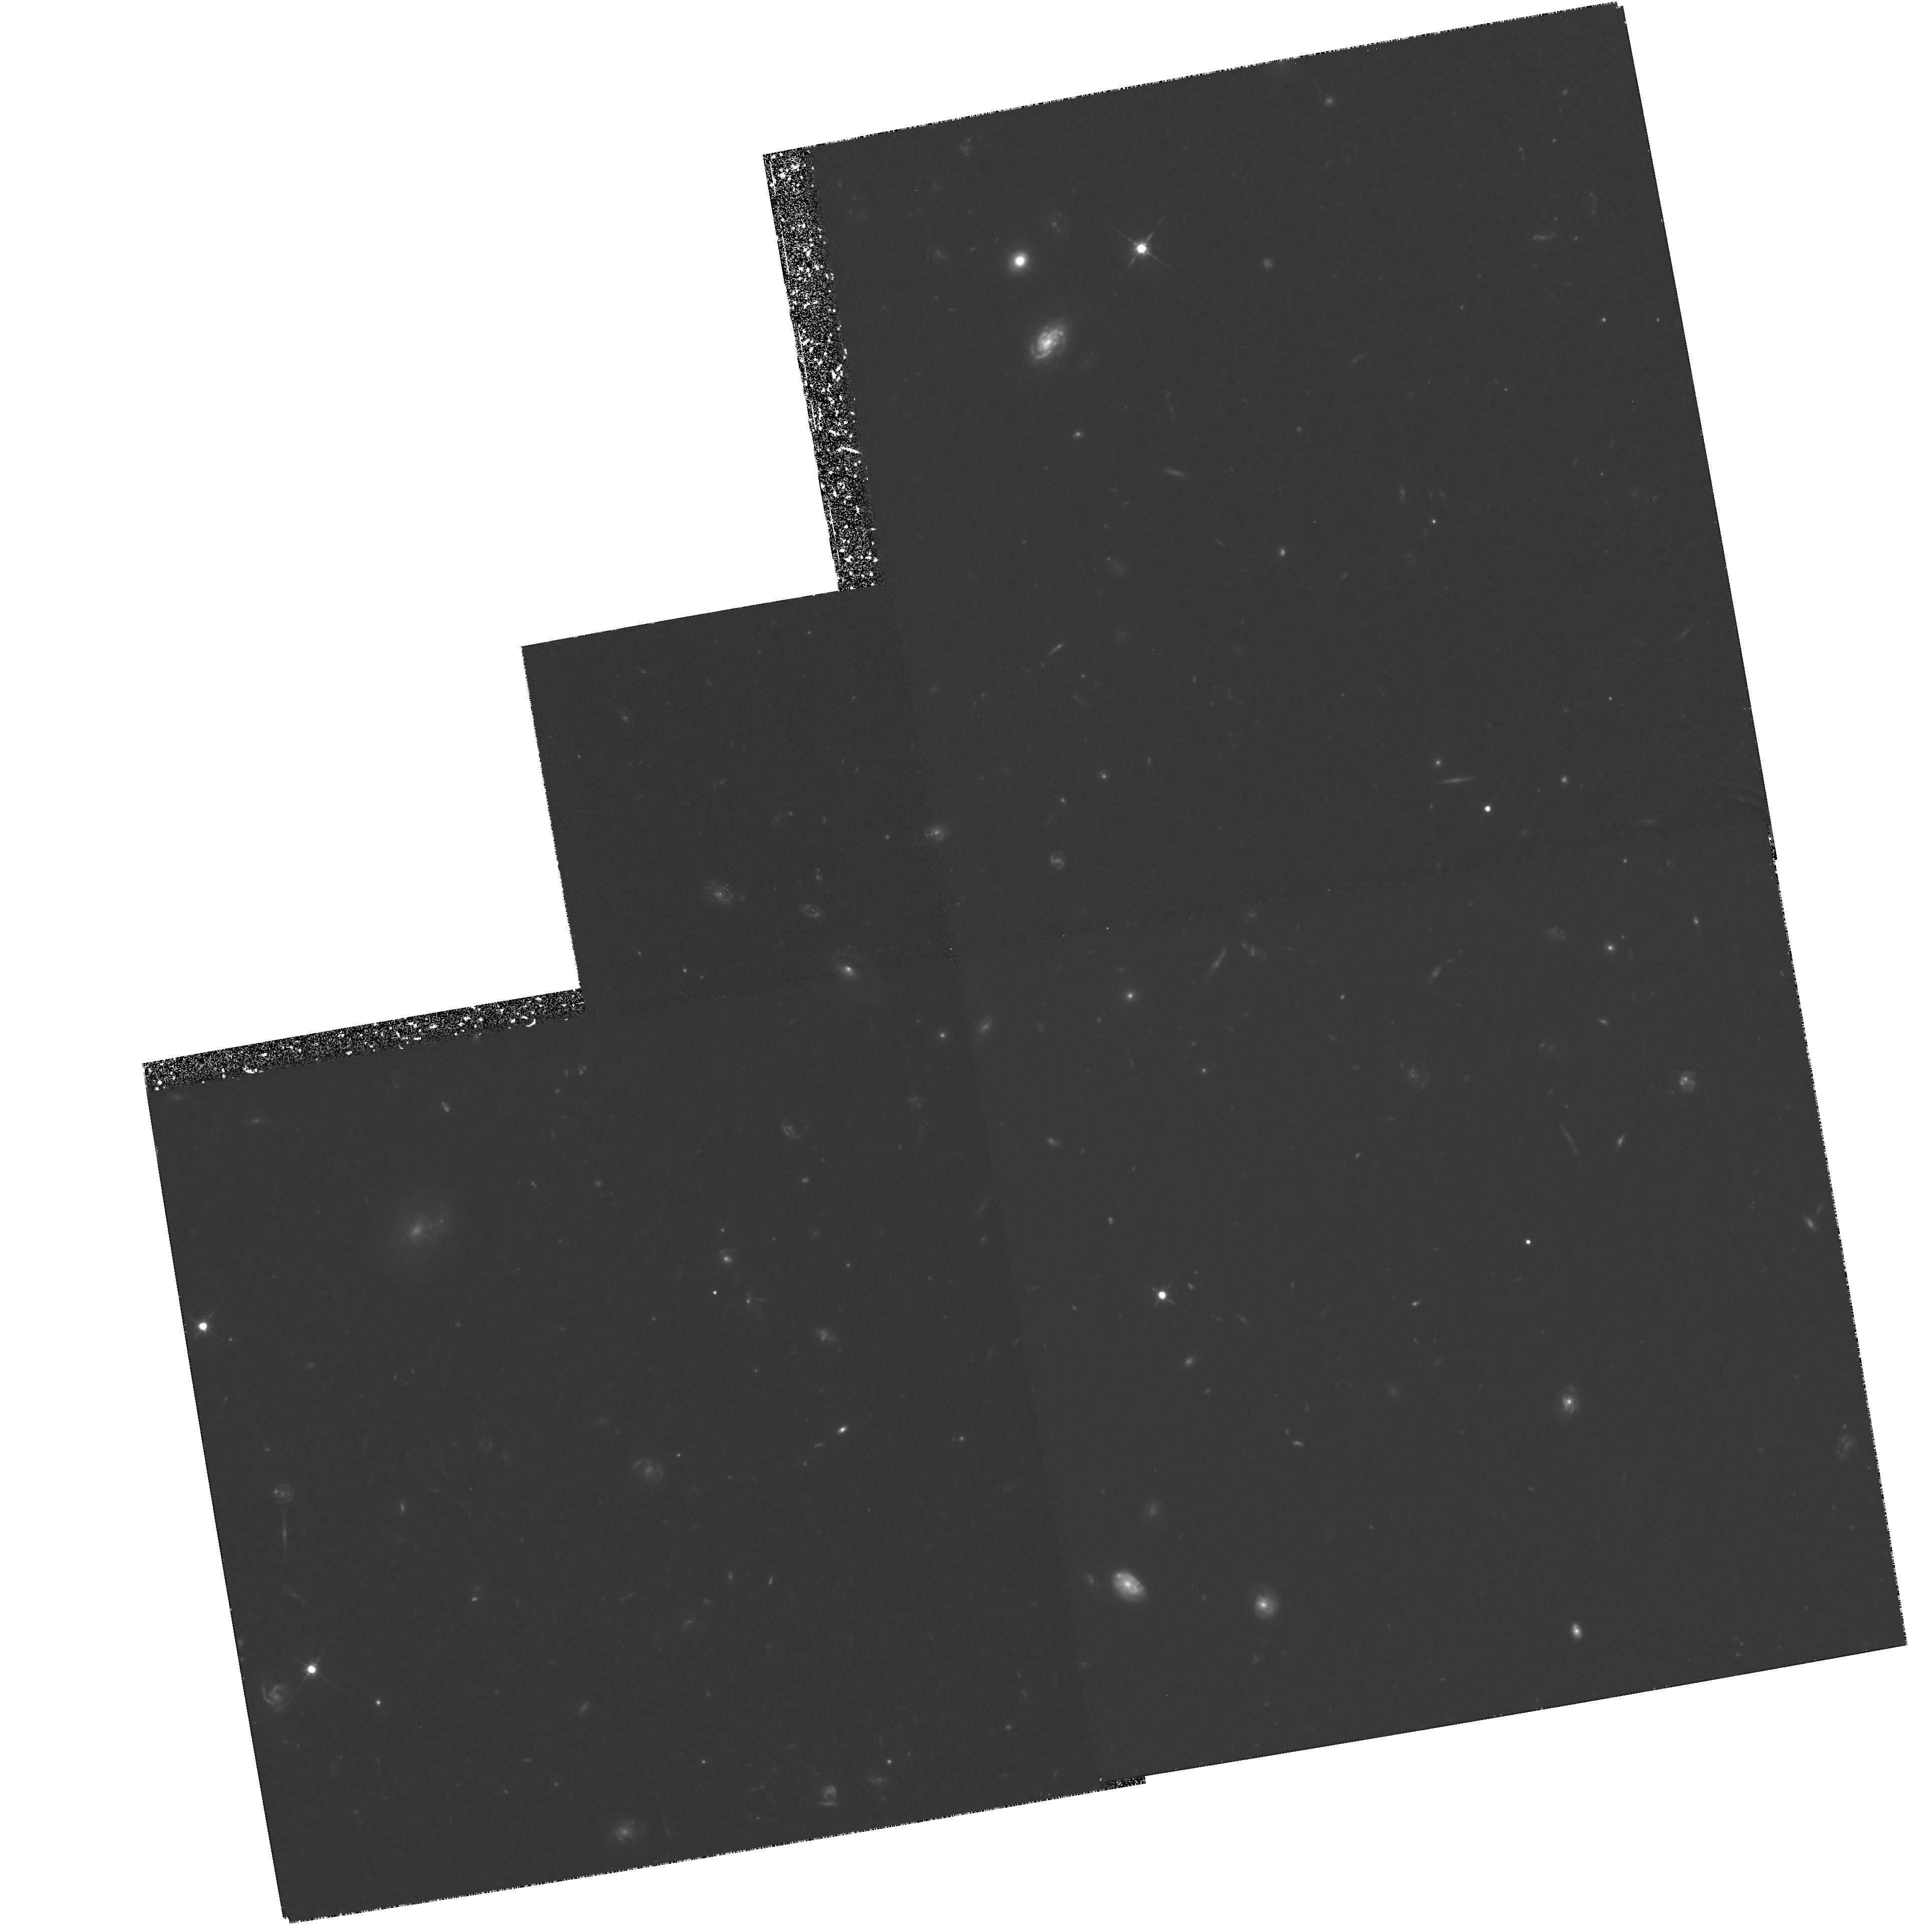
Target: GAL-CLUS-002352+042307. Instrument: WFPC2/PC. Filter: F702W. Exposure: 5 h. Observation ID: hst_6000_01_wfpc2_pc_f702w_u2vk01

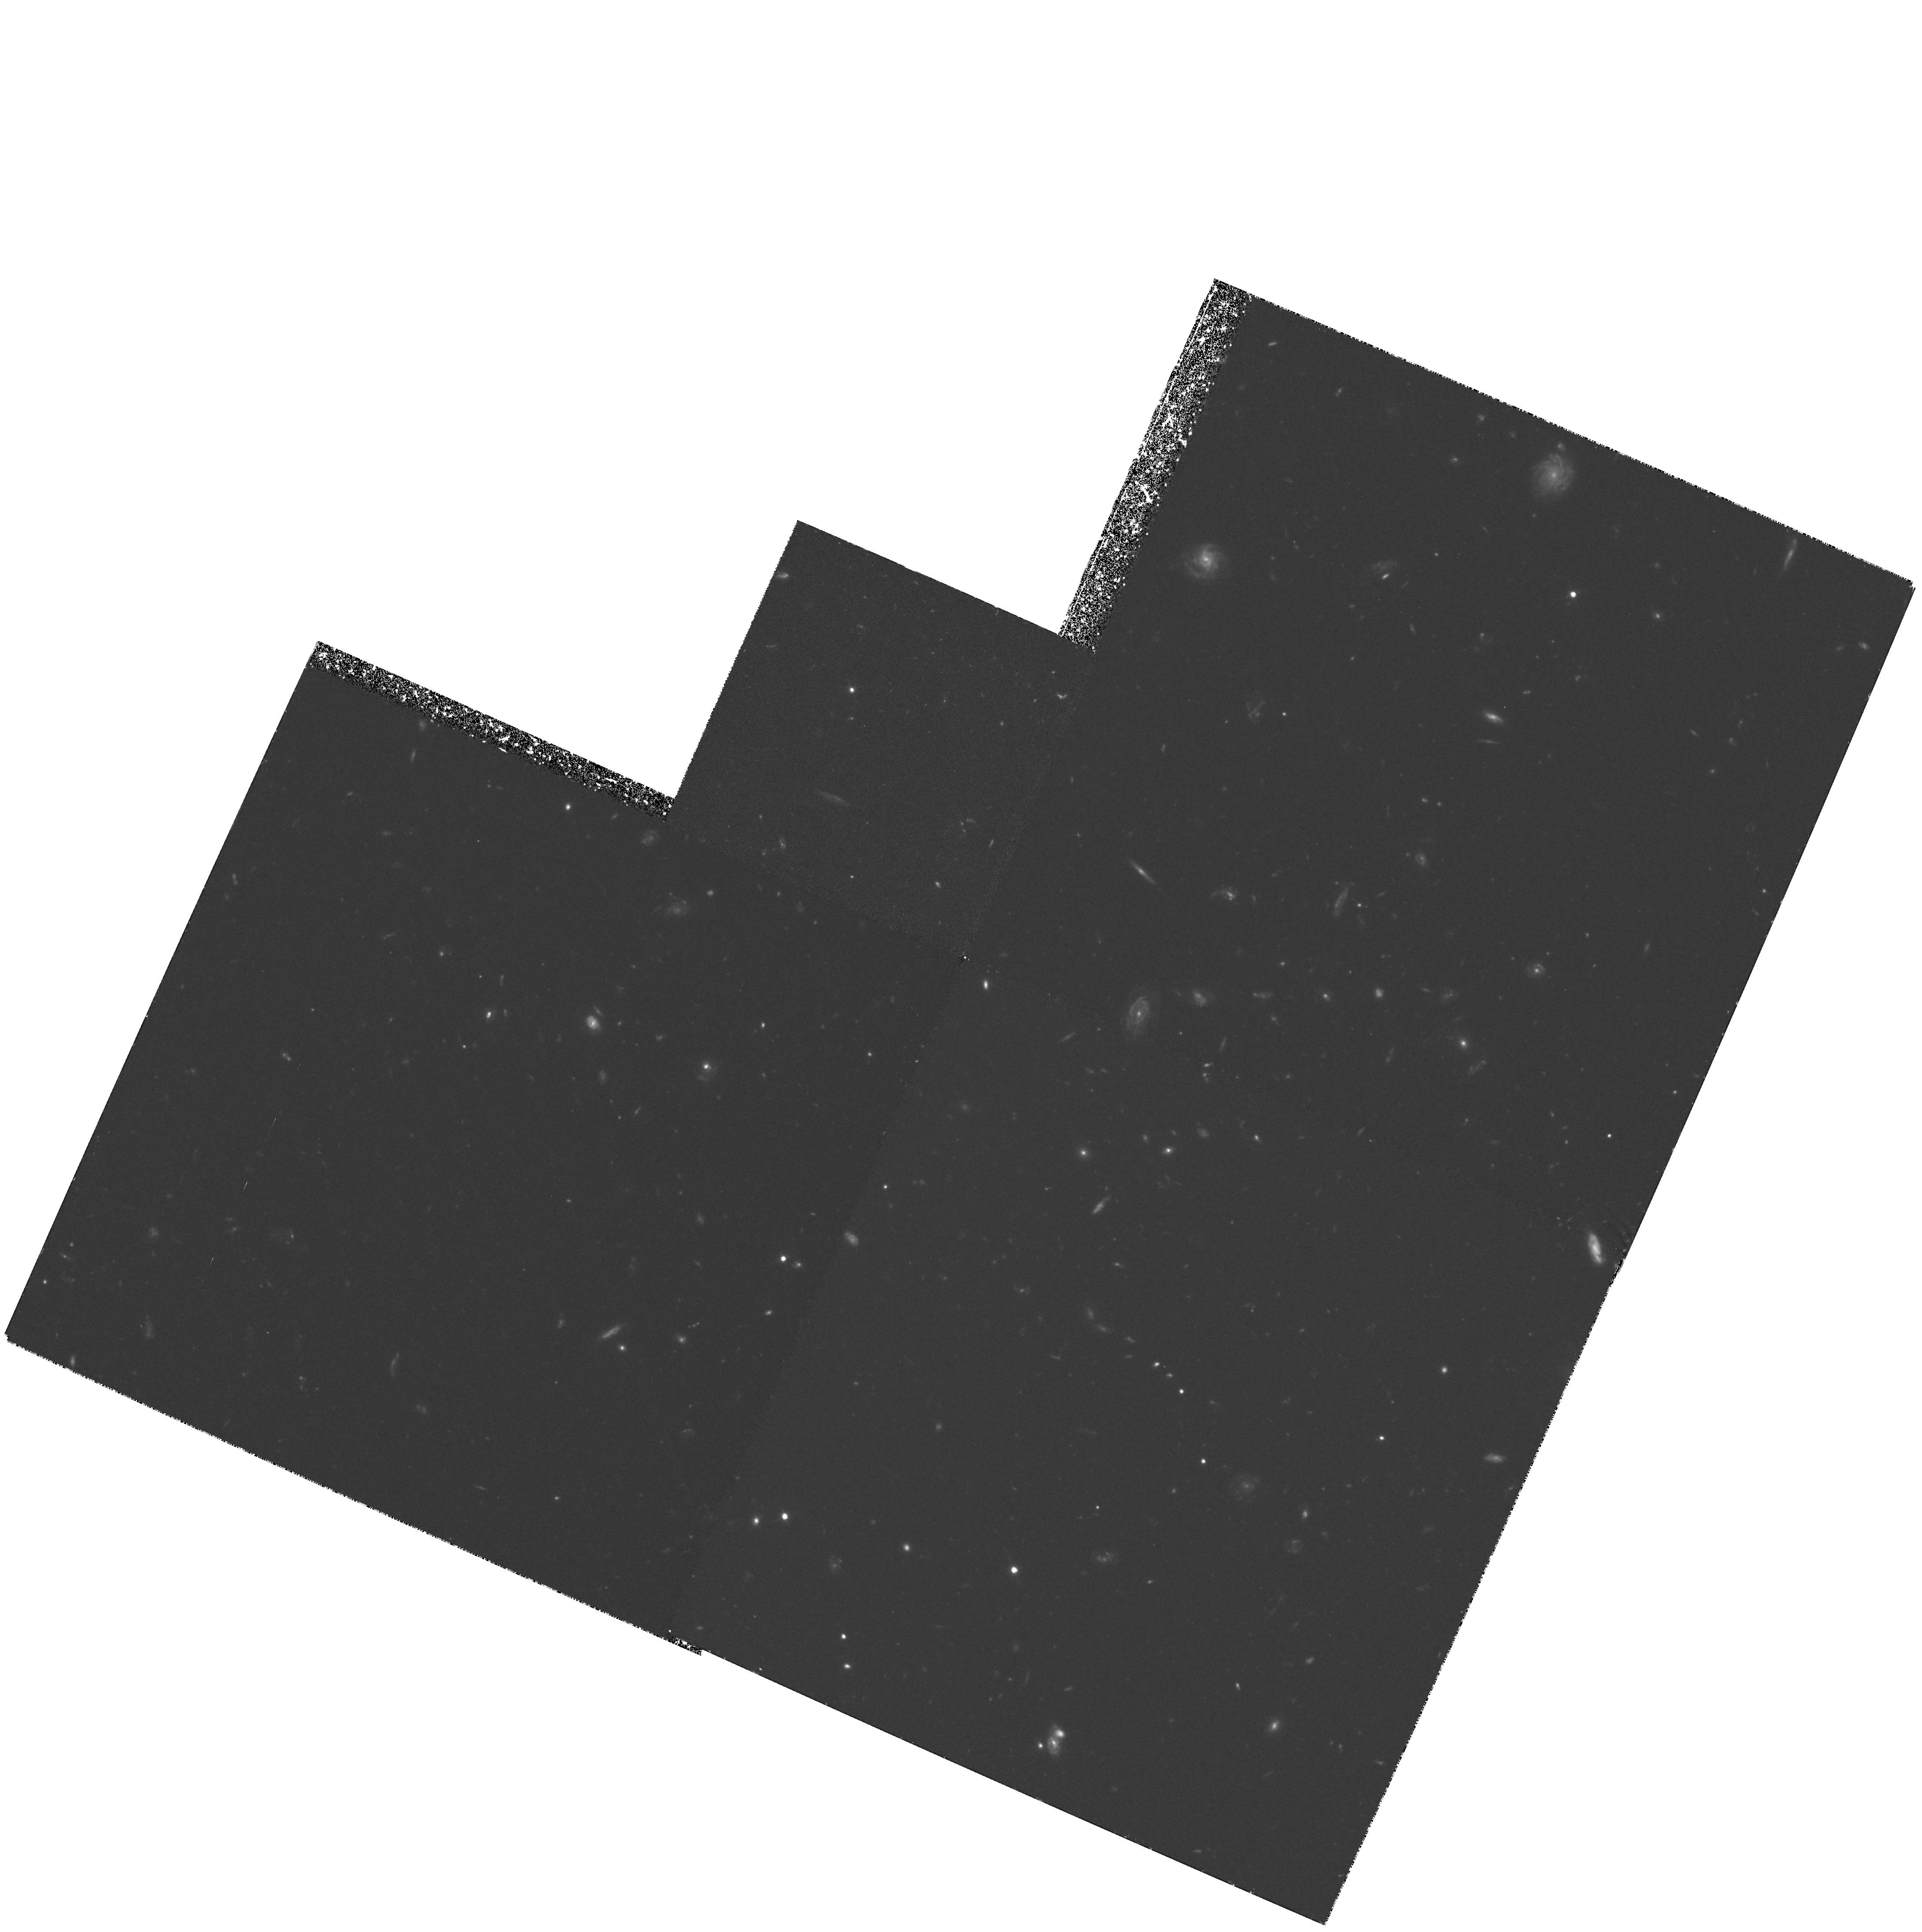
Target: GAL-CLUS-023143+004844. Instrument: WFPC2/PC. Filter: F606W. Exposure: 4.2 h. Observation ID: hst_6000_02_wfpc2_pc_f606w_u2vk02

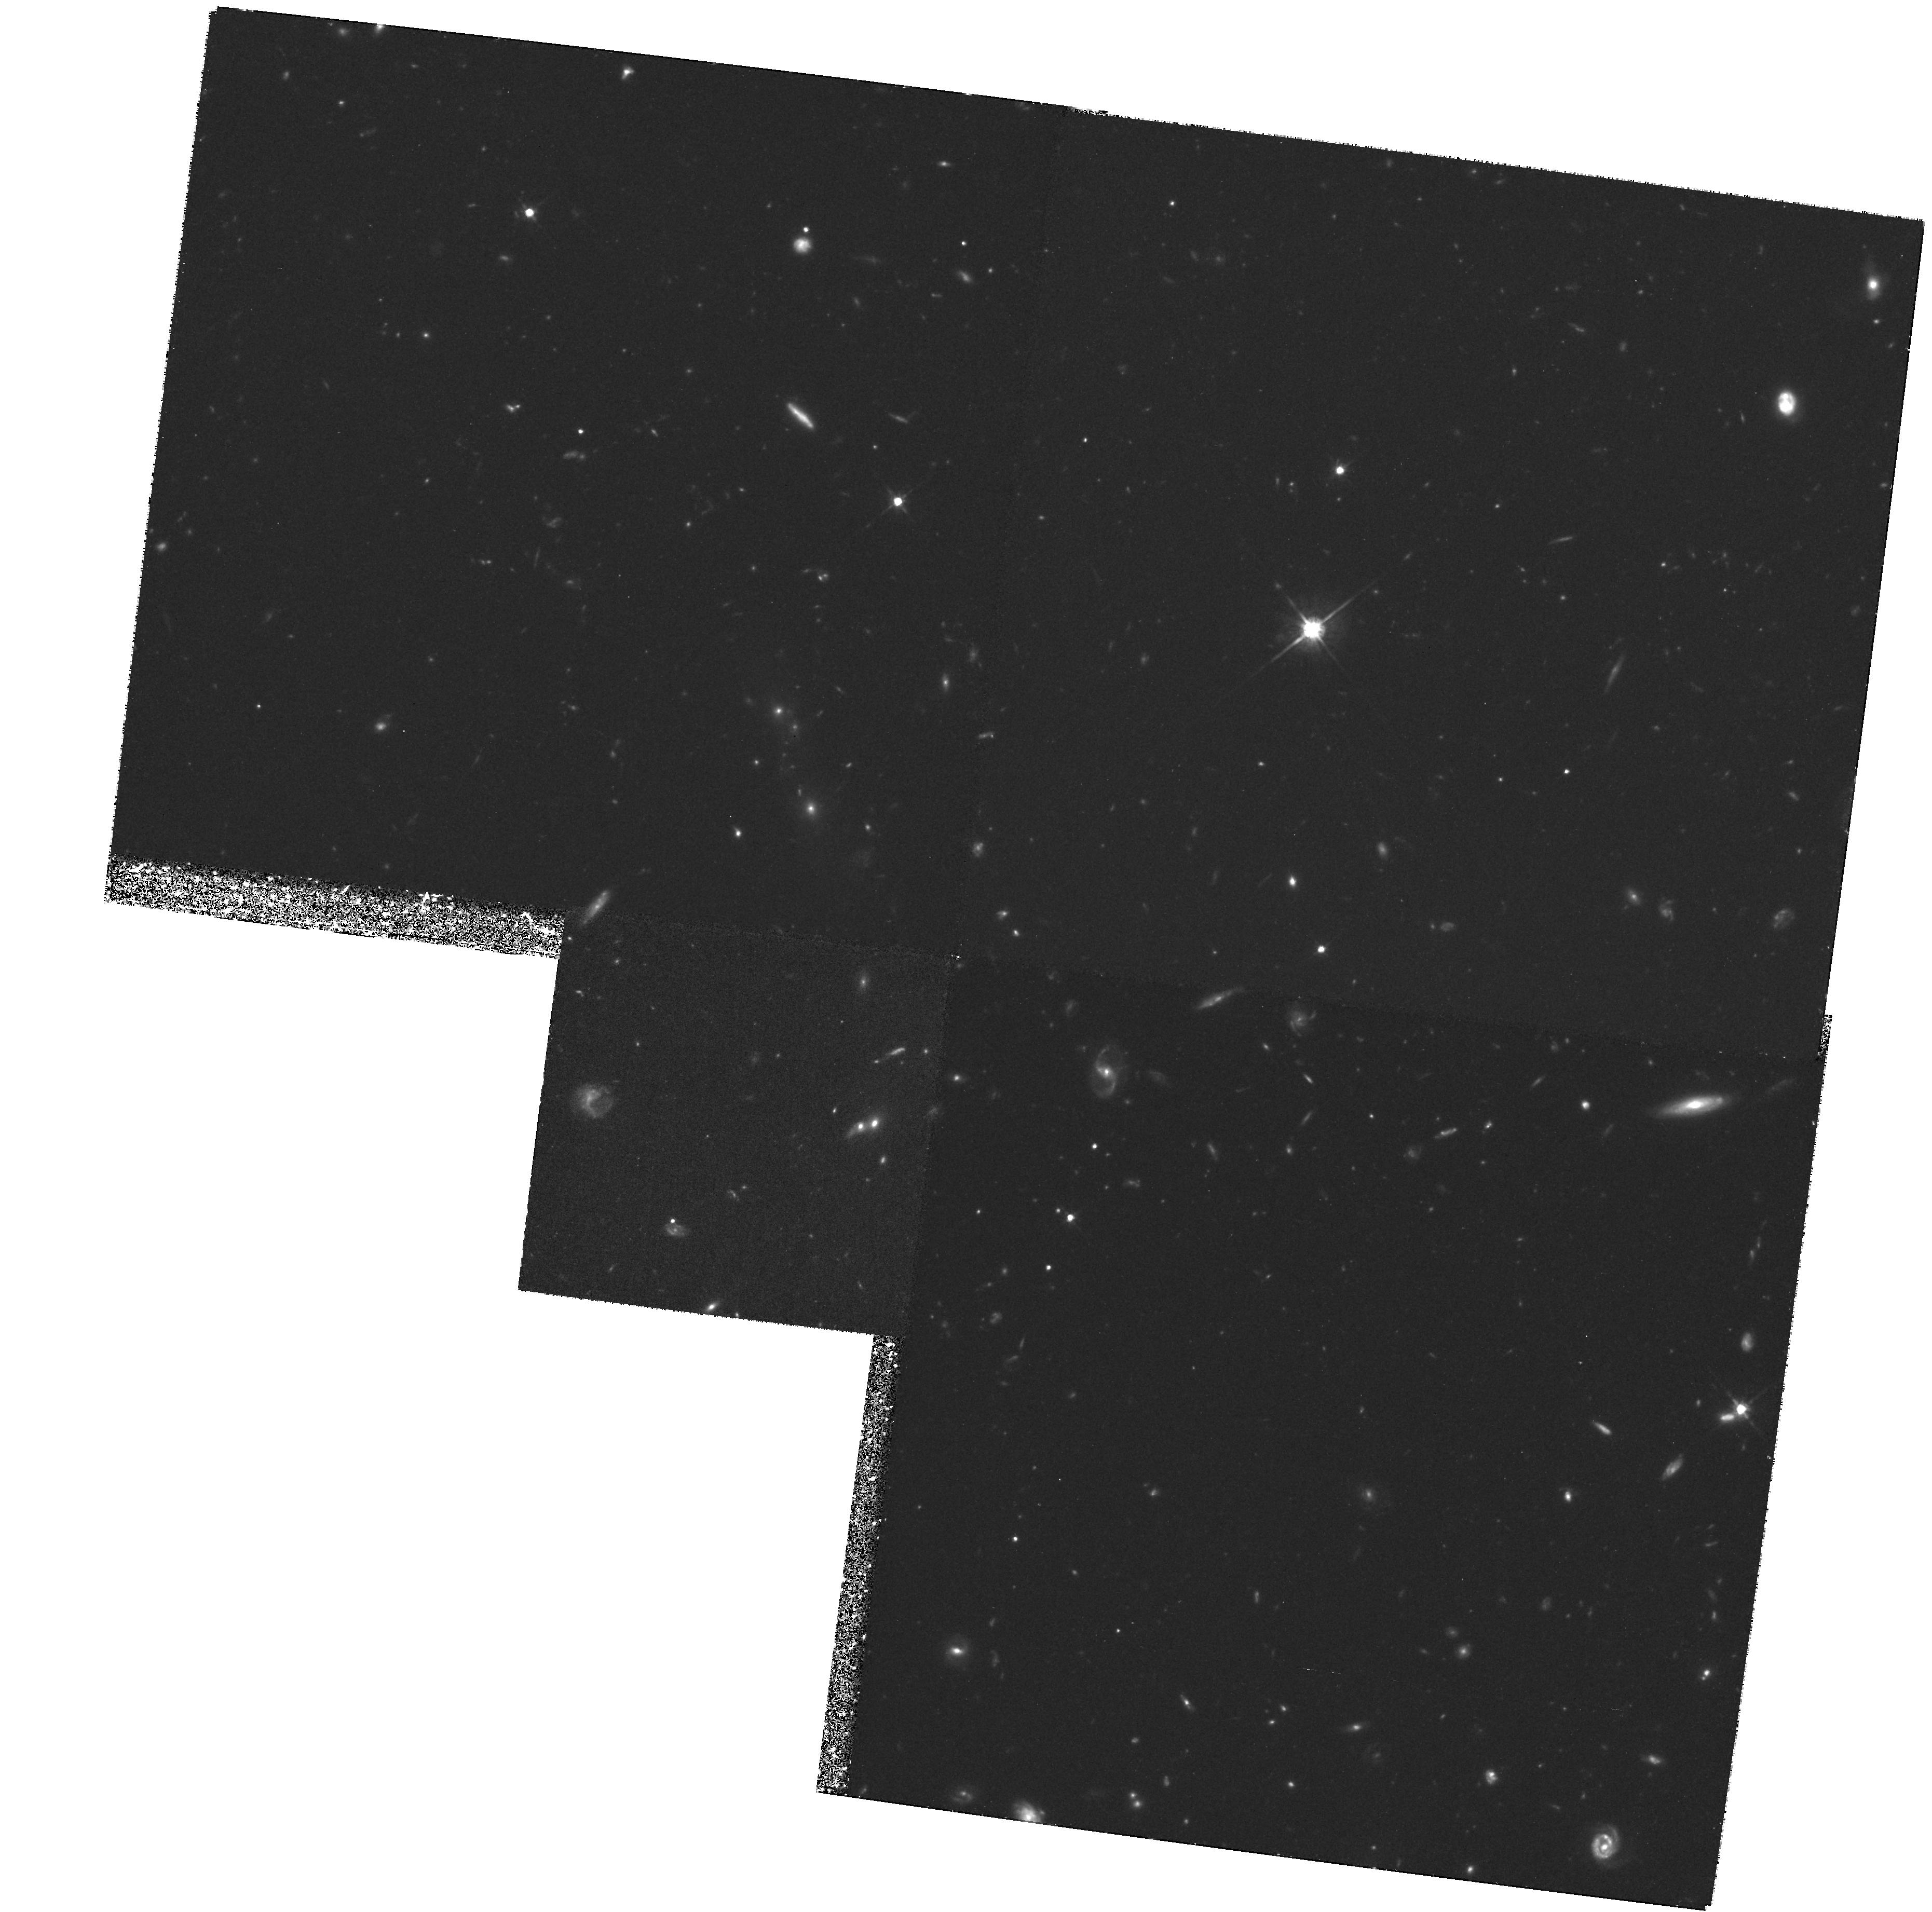
Target: GAL-CLUS-160733+411013. Instrument: WFPC2/PC. Filter: F702W. Exposure: 5.2 h. Observation ID: hst_6000_03_wfpc2_pc_f702w_u2vk03

Morphology and Photometry of Galaxies in Optically Selected High Redshift Clusters (PI: Postman, Marc)

We are requesting deep, broad-band red WFPC2 images of six distant clusters (0.6 < z < 1.2) to analyze the morphological characteristics of the cluster members. The high angular resolution imagery of HST, combined with our extensive ground based u,v,g,r,i,z photometry, will allow the measurement of the morphological fractions in distant clusters as functions of redshift, color, galaxy density, and global cluster properties such as core radius and ellipticity. We will also study the rest frame UV properties of the cluster galaxies as a function of morphological type. Utilizing extensive data for clusters at lower redshifts, we will place new and fundamental constraints on the evolution of structural parameters of cluster galaxies, on the origin of the morphological segregation of galaxies, and on galaxy and cluster formation. The cluster sample has been selected objectively from large area optical/near IR ground based surveys. The proposal team has committed a significant amount of time on ground based telescopes for on--going spectroscopic data acquisition that will compliment the HST observations. We have also developed and tested algorithms for performing objective measurements of galaxy morphology that will be applied to the data.